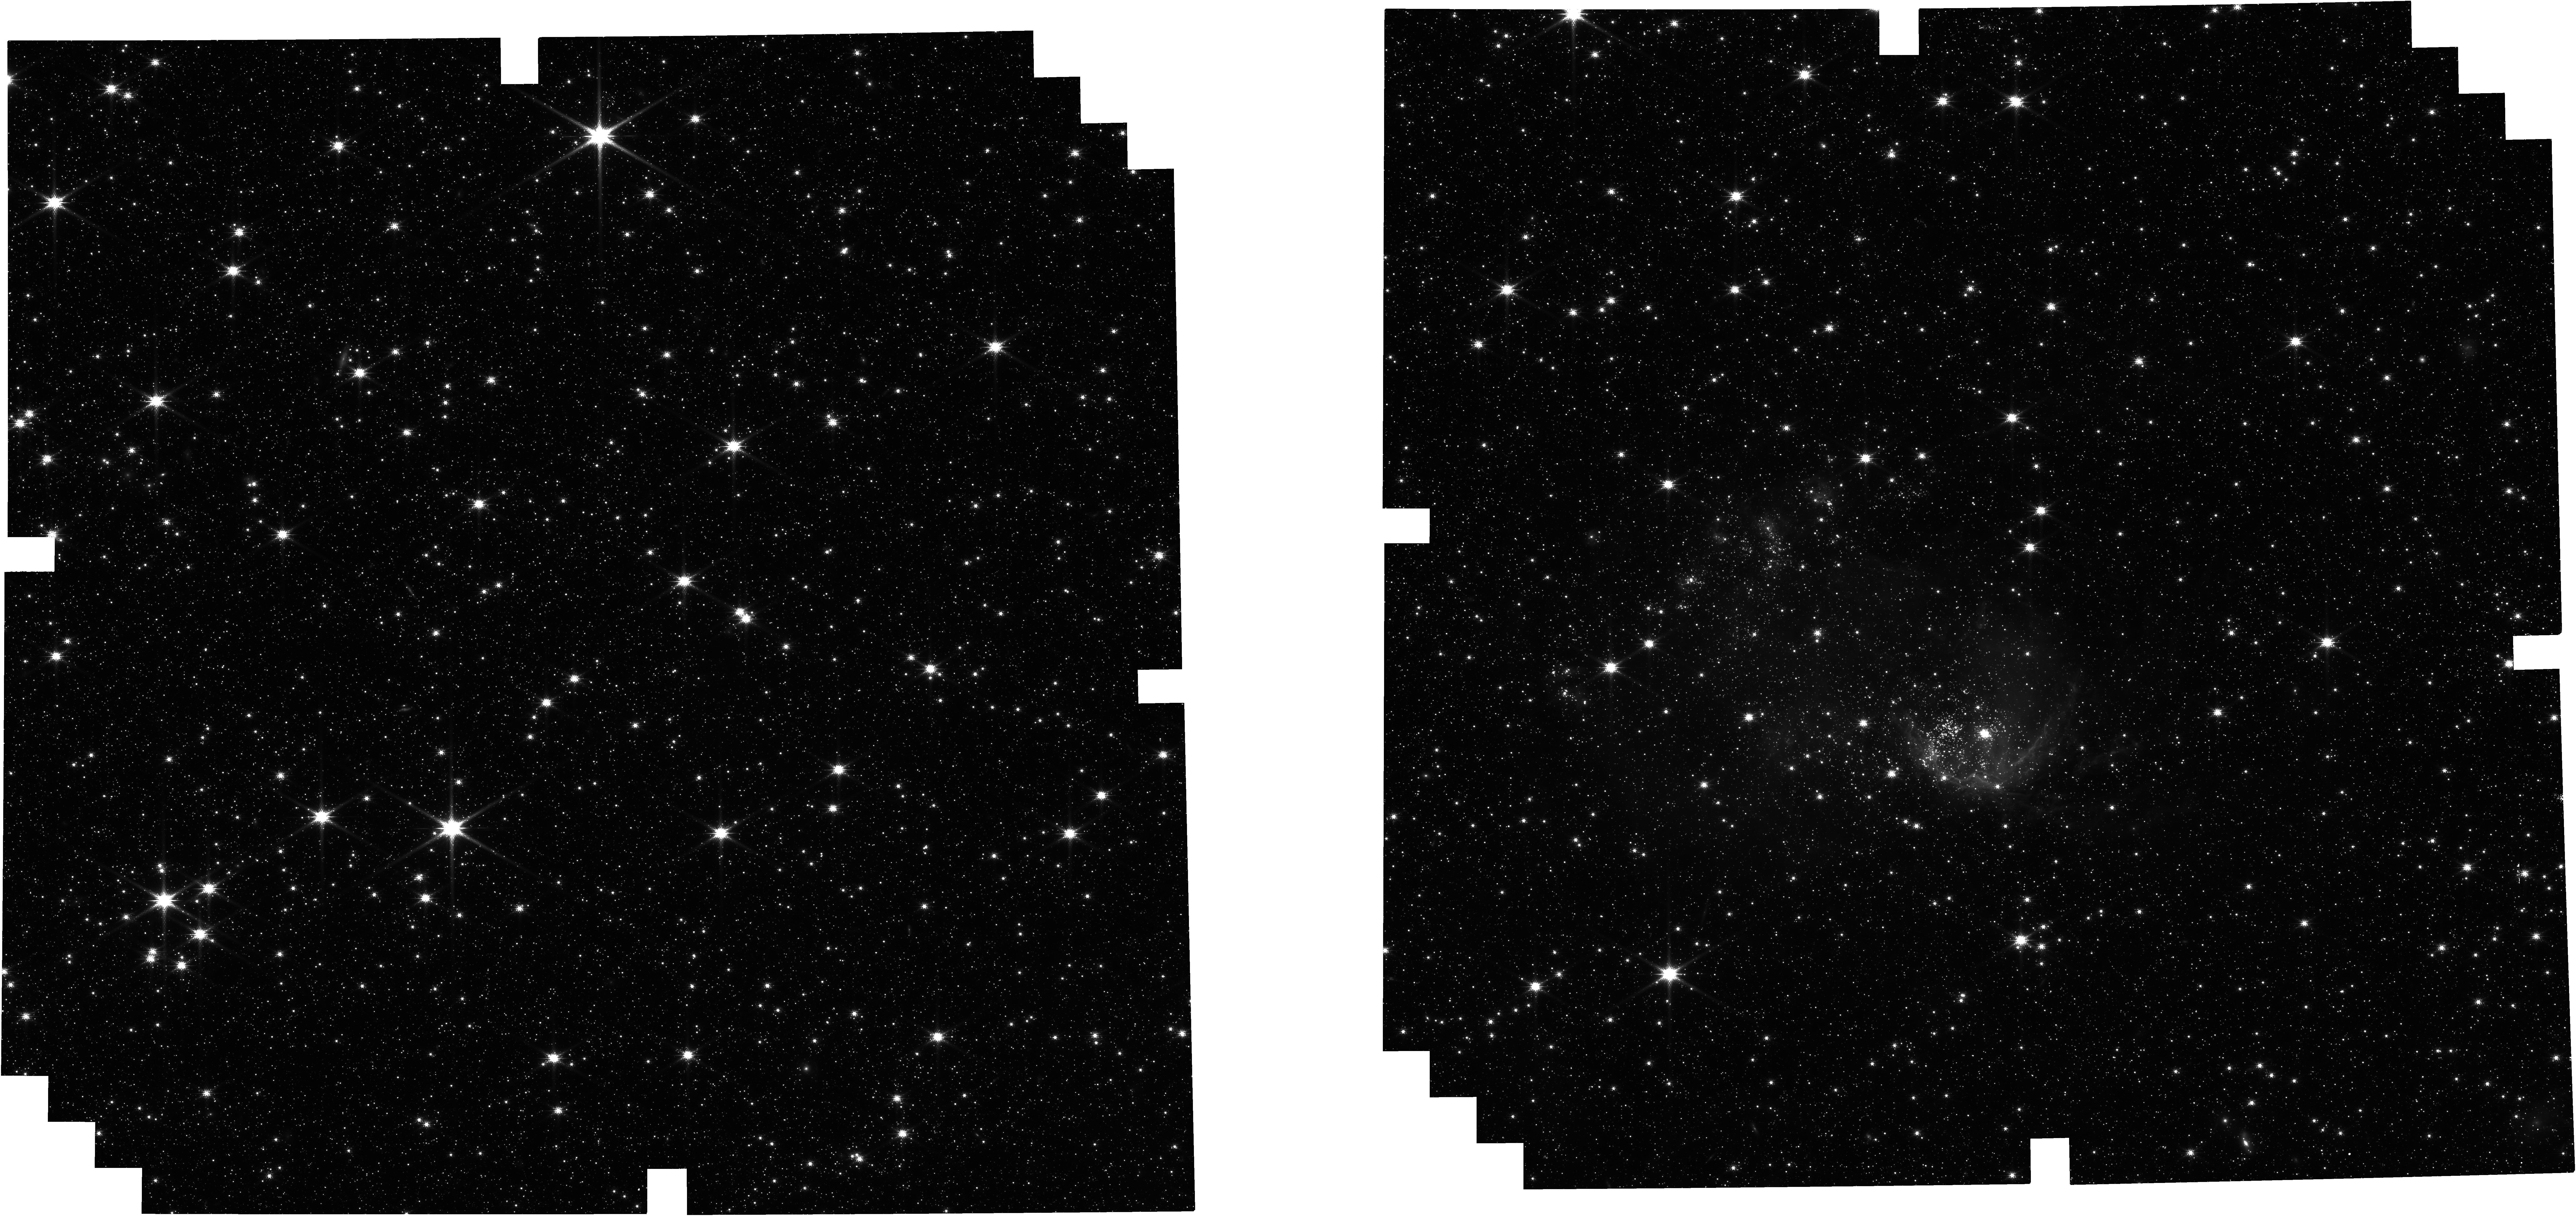
Target: SMC-SW-Bar-3. Instrument: NIRCAM. Filter: F150W. Exposure: 1.9 h. Observation ID: jw05952-o002_t002_nircam_clear-f150w

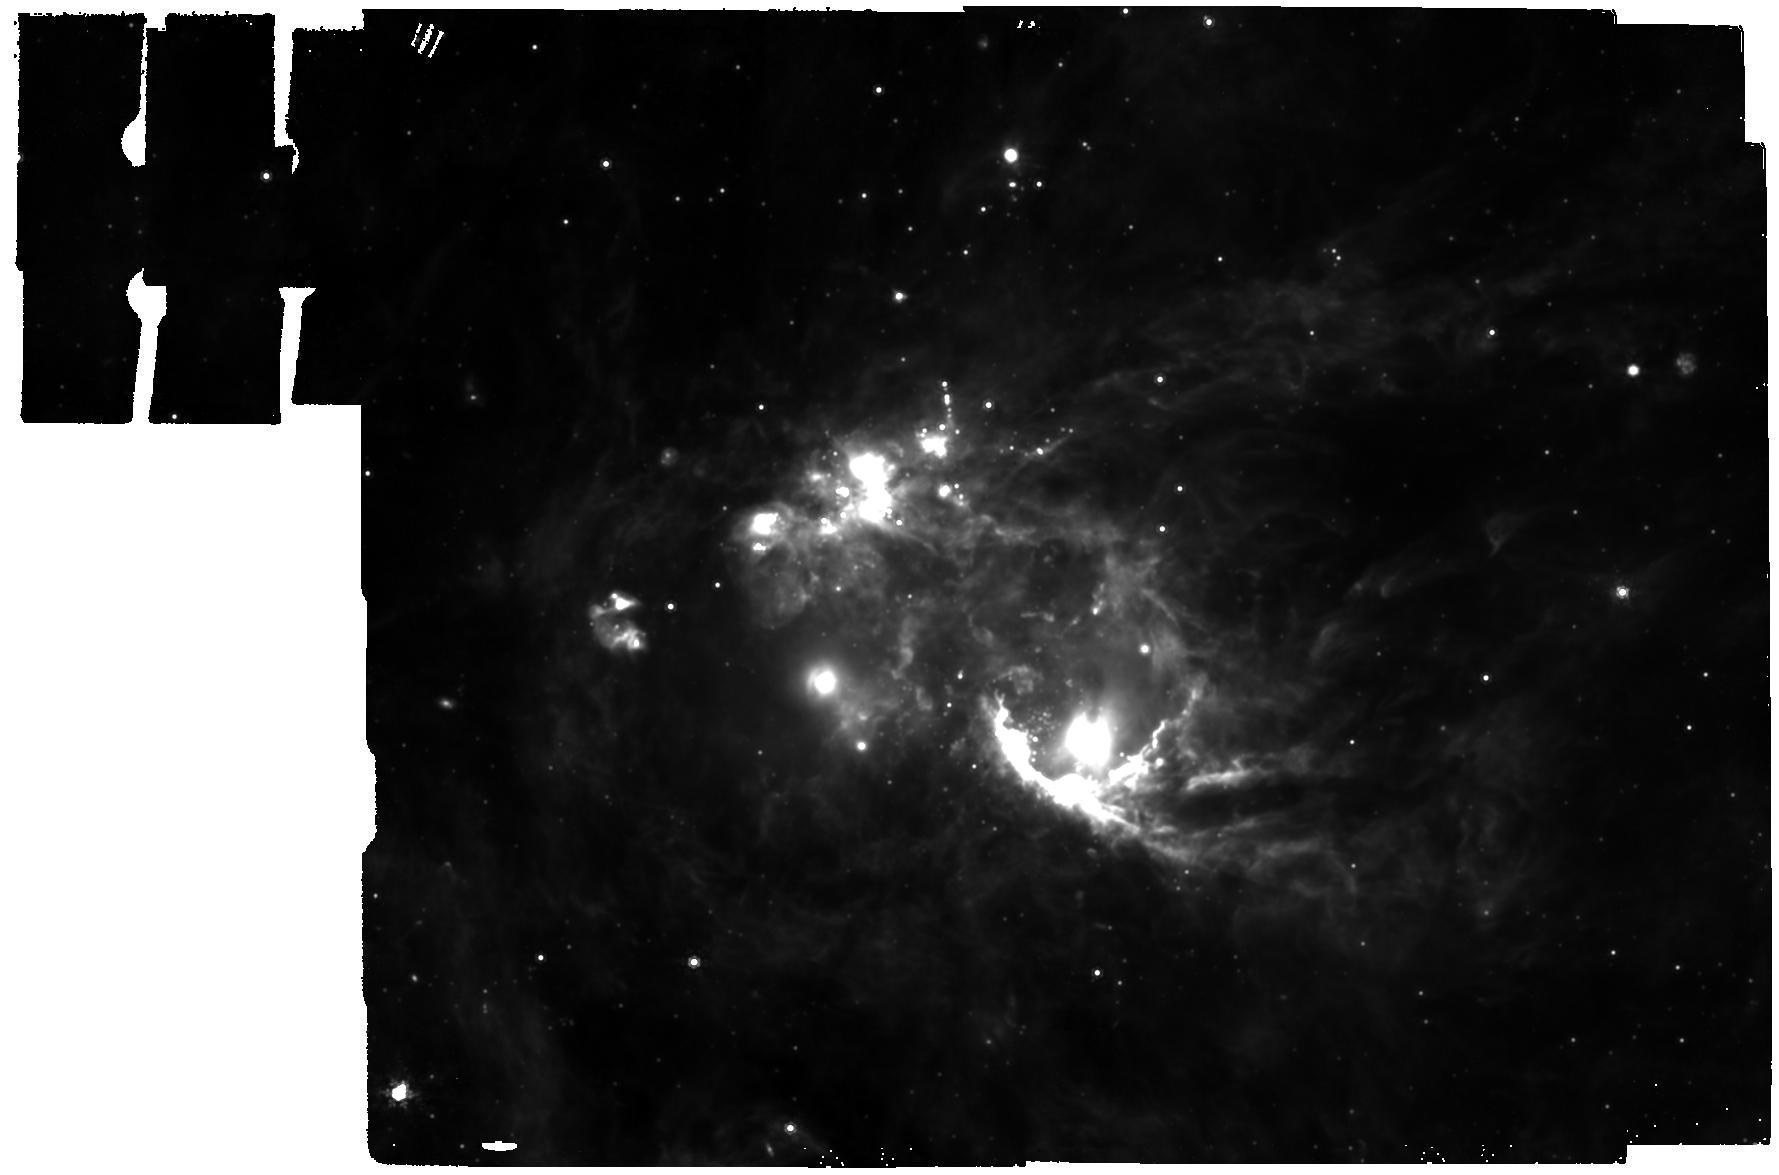
Target: SMC-SW-Bar-3. Instrument: MIRI. Filter: F1000W. Exposure: 1.9 h. Observation ID: jw05952-o003_t002_miri_f1000w

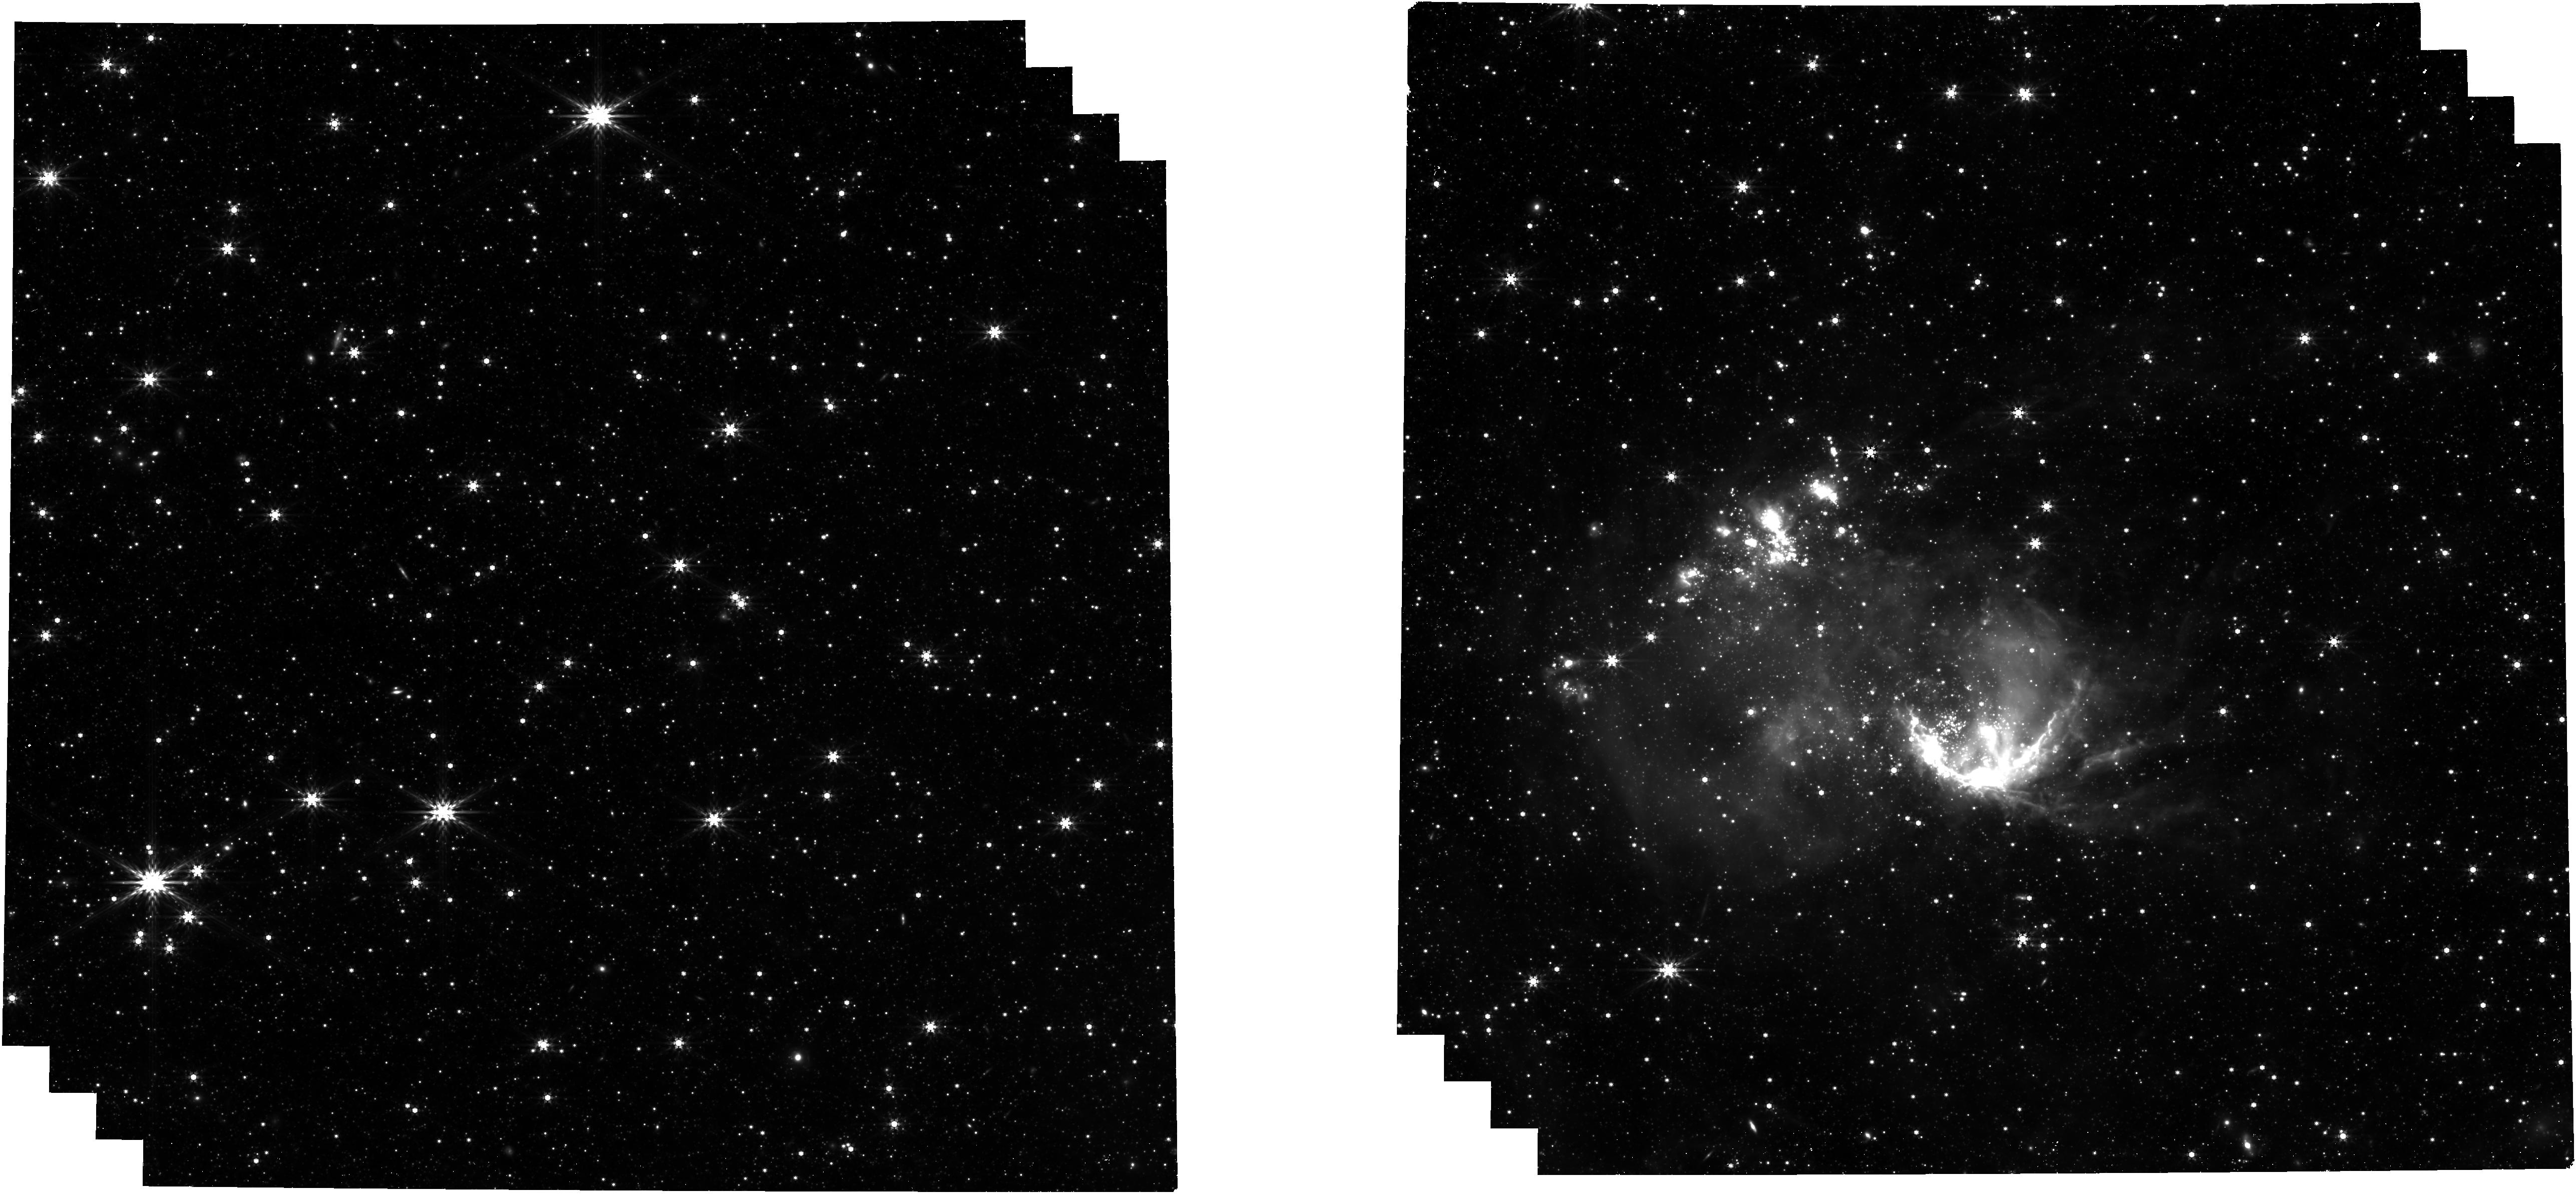
Target: SMC-SW-Bar-3. Instrument: NIRCAM. Filter: F444W. Exposure: 1.9 h. Observation ID: jw05952-o002_t002_nircam_clear-f444w

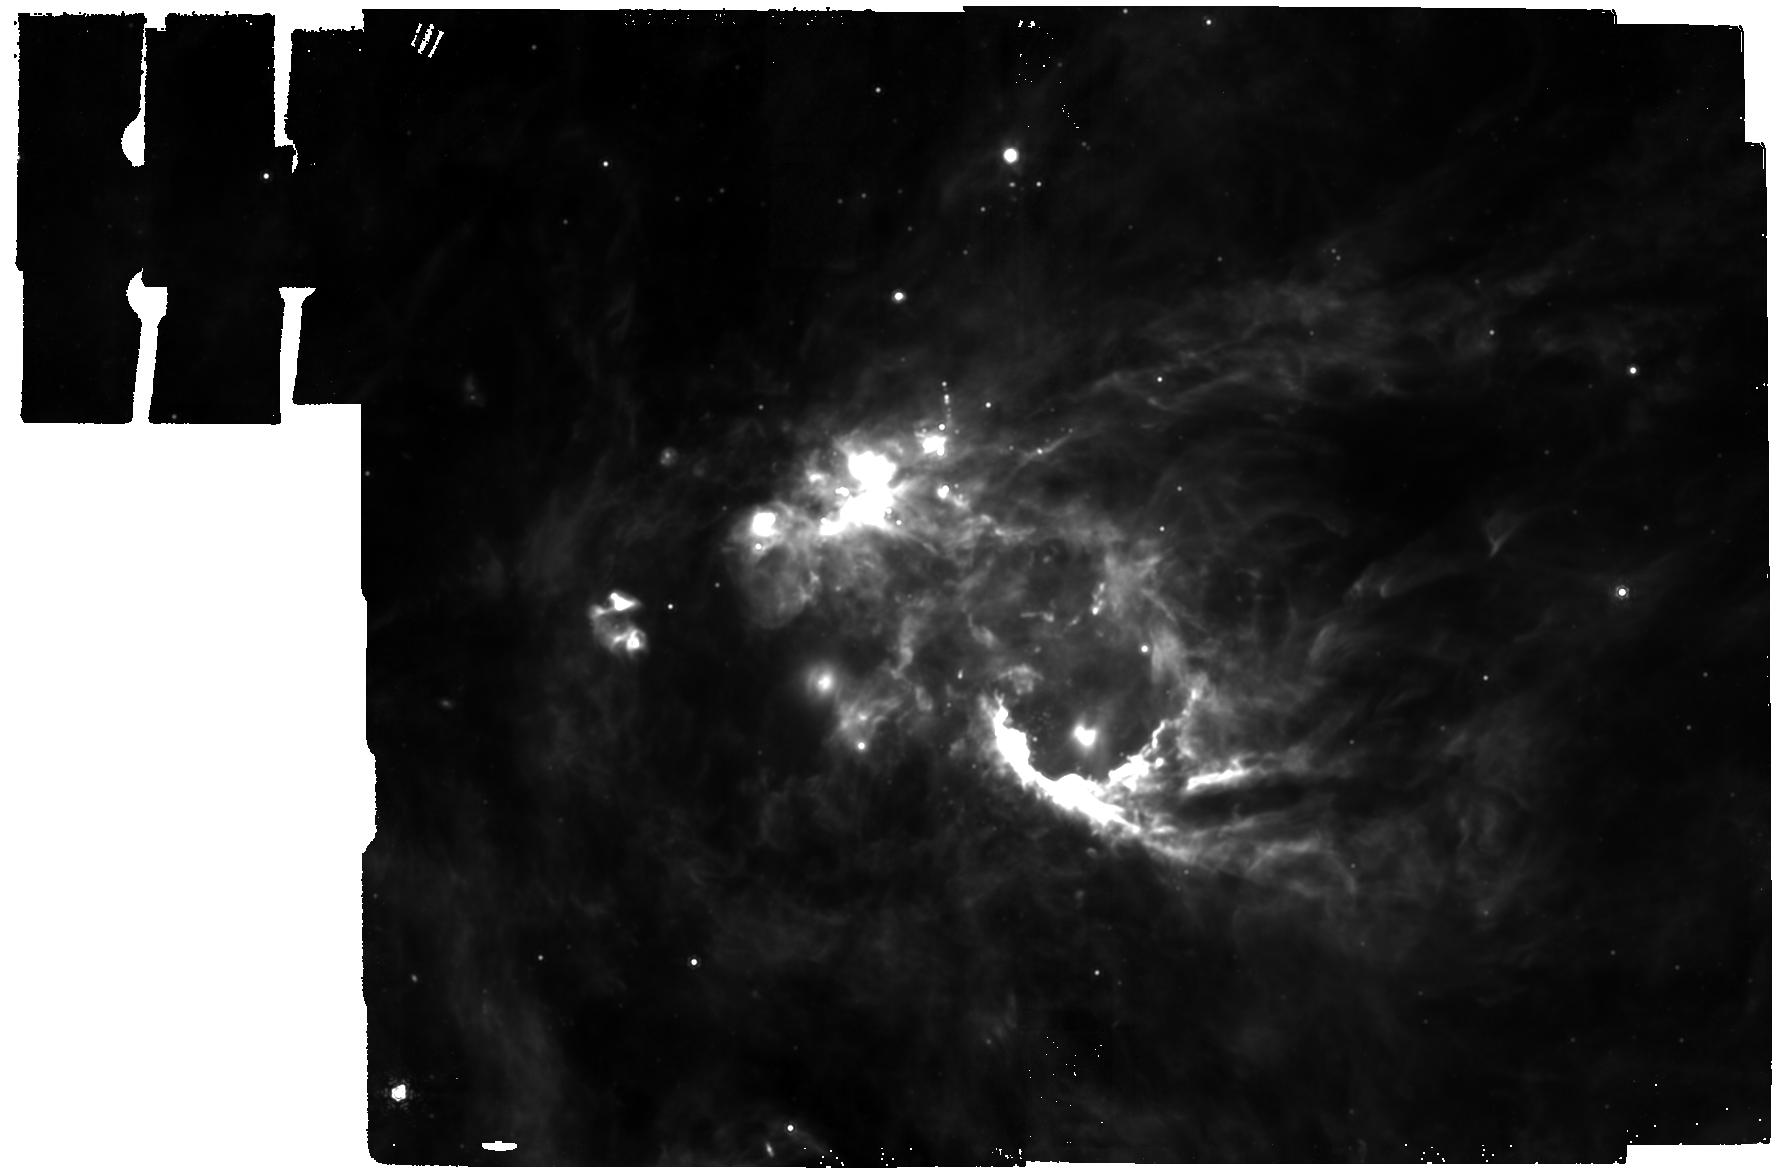
Target: SMC-SW-Bar-3. Instrument: MIRI. Filter: F1130W. Exposure: 1.9 h. Observation ID: jw05952-o003_t002_miri_f1130w

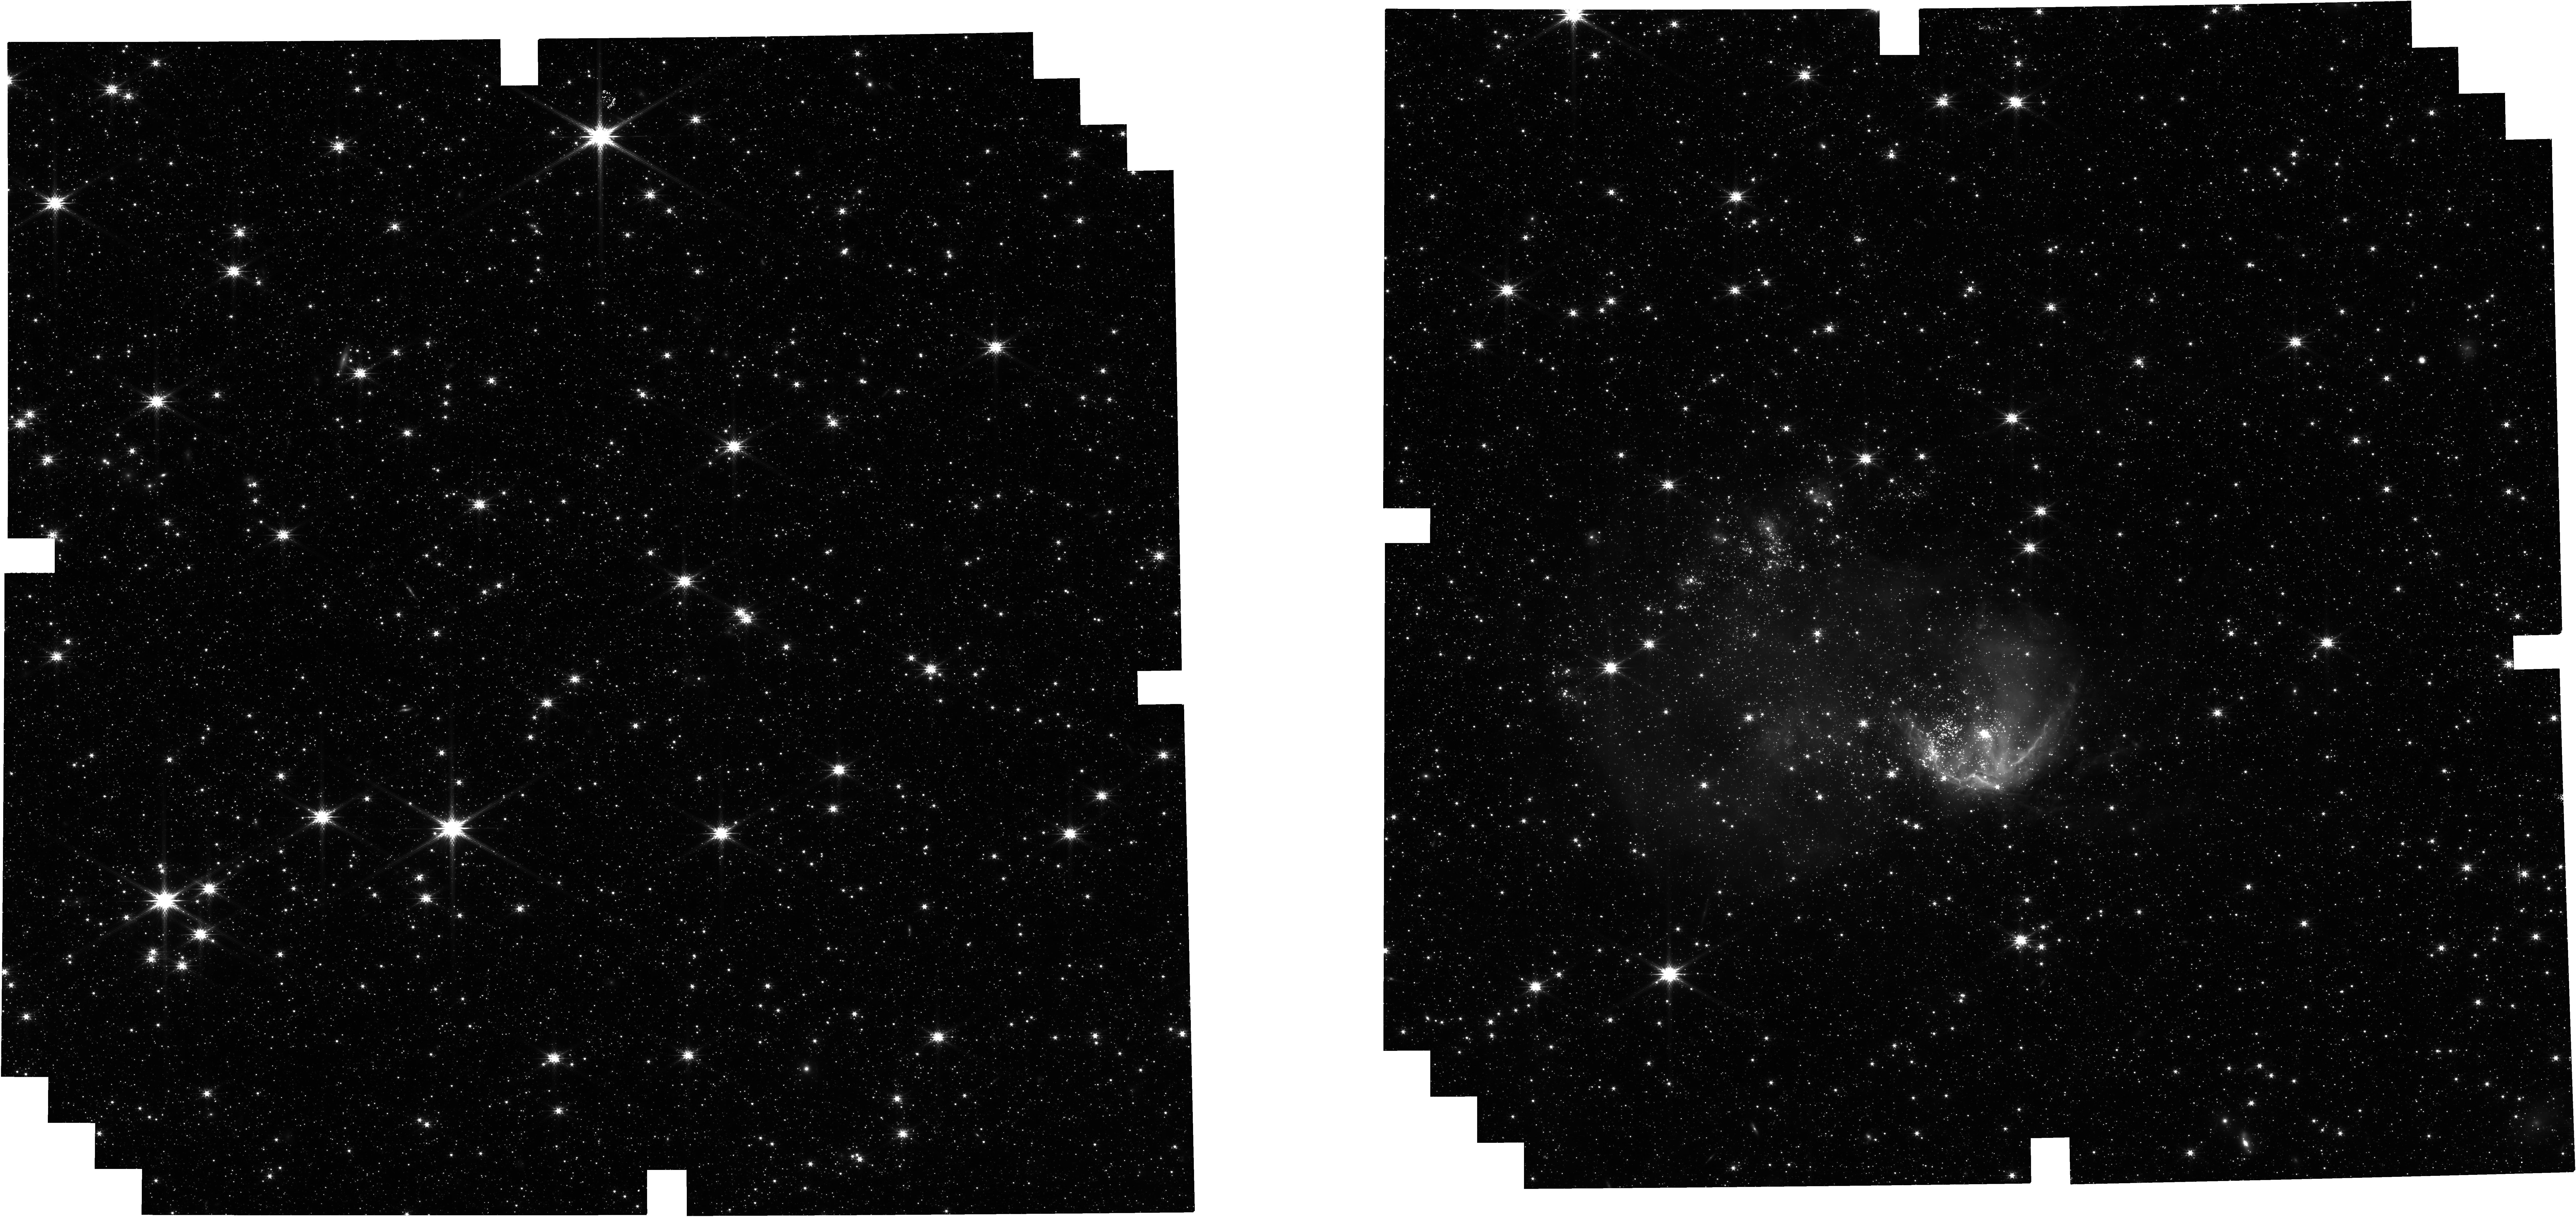
Target: SMC-SW-Bar-3. Instrument: NIRCAM. Filter: F200W. Exposure: 1.9 h. Observation ID: jw05952-o002_t002_nircam_clear-f200w

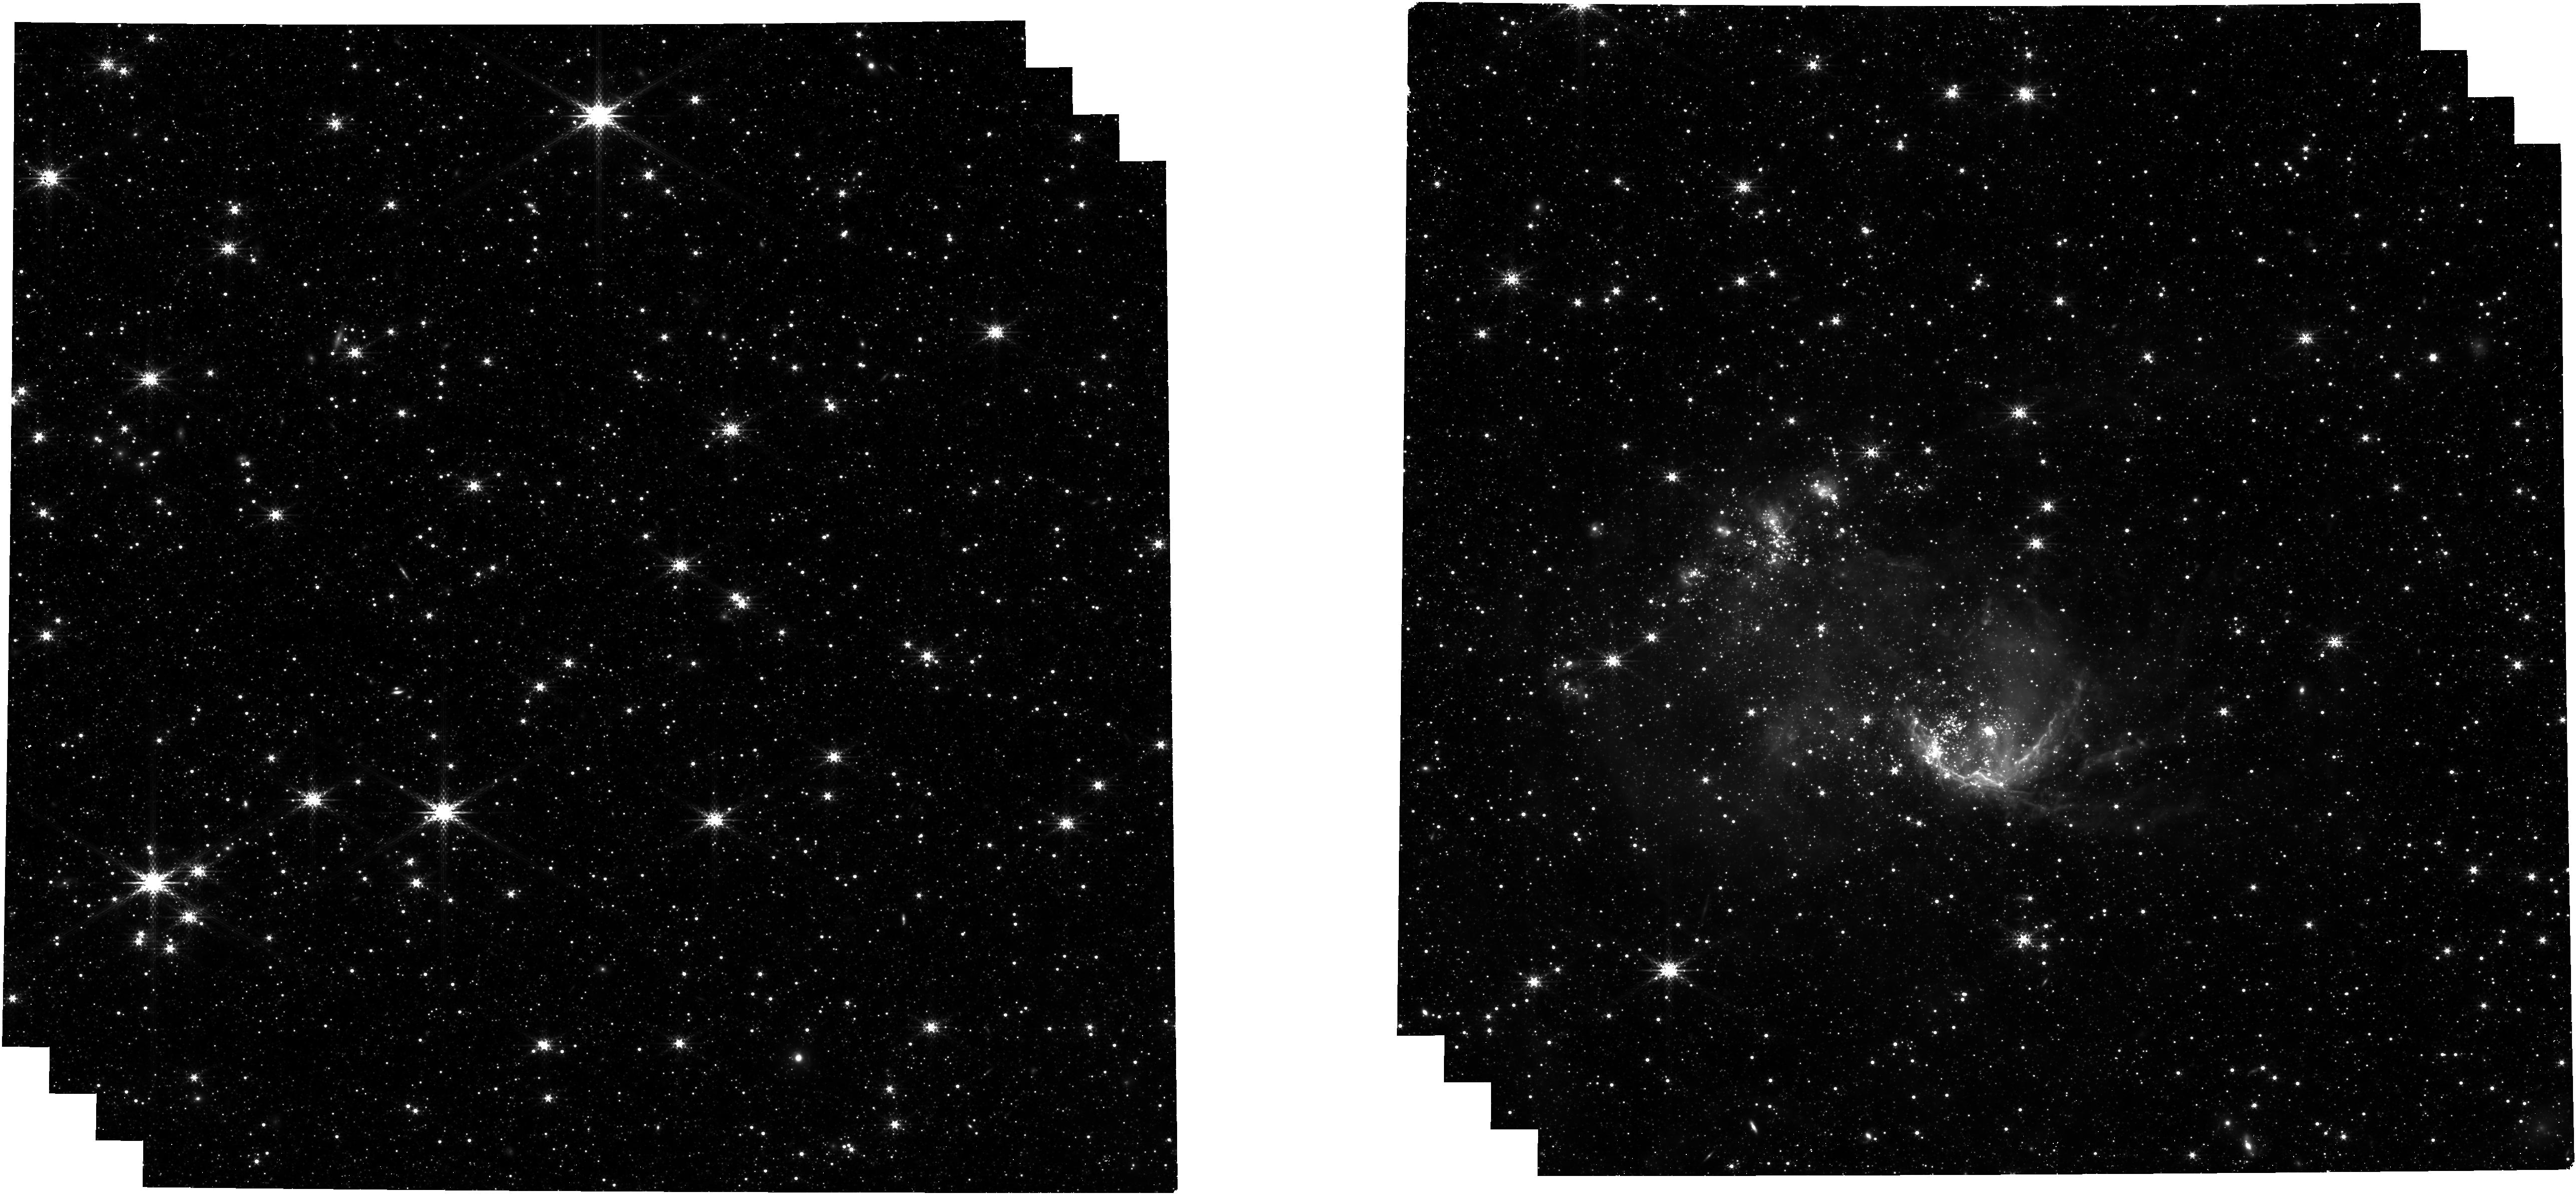
Target: SMC-SW-Bar-3. Instrument: NIRCAM. Filter: F300M. Exposure: 1.9 h. Observation ID: jw05952-o002_t002_nircam_clear-f300m

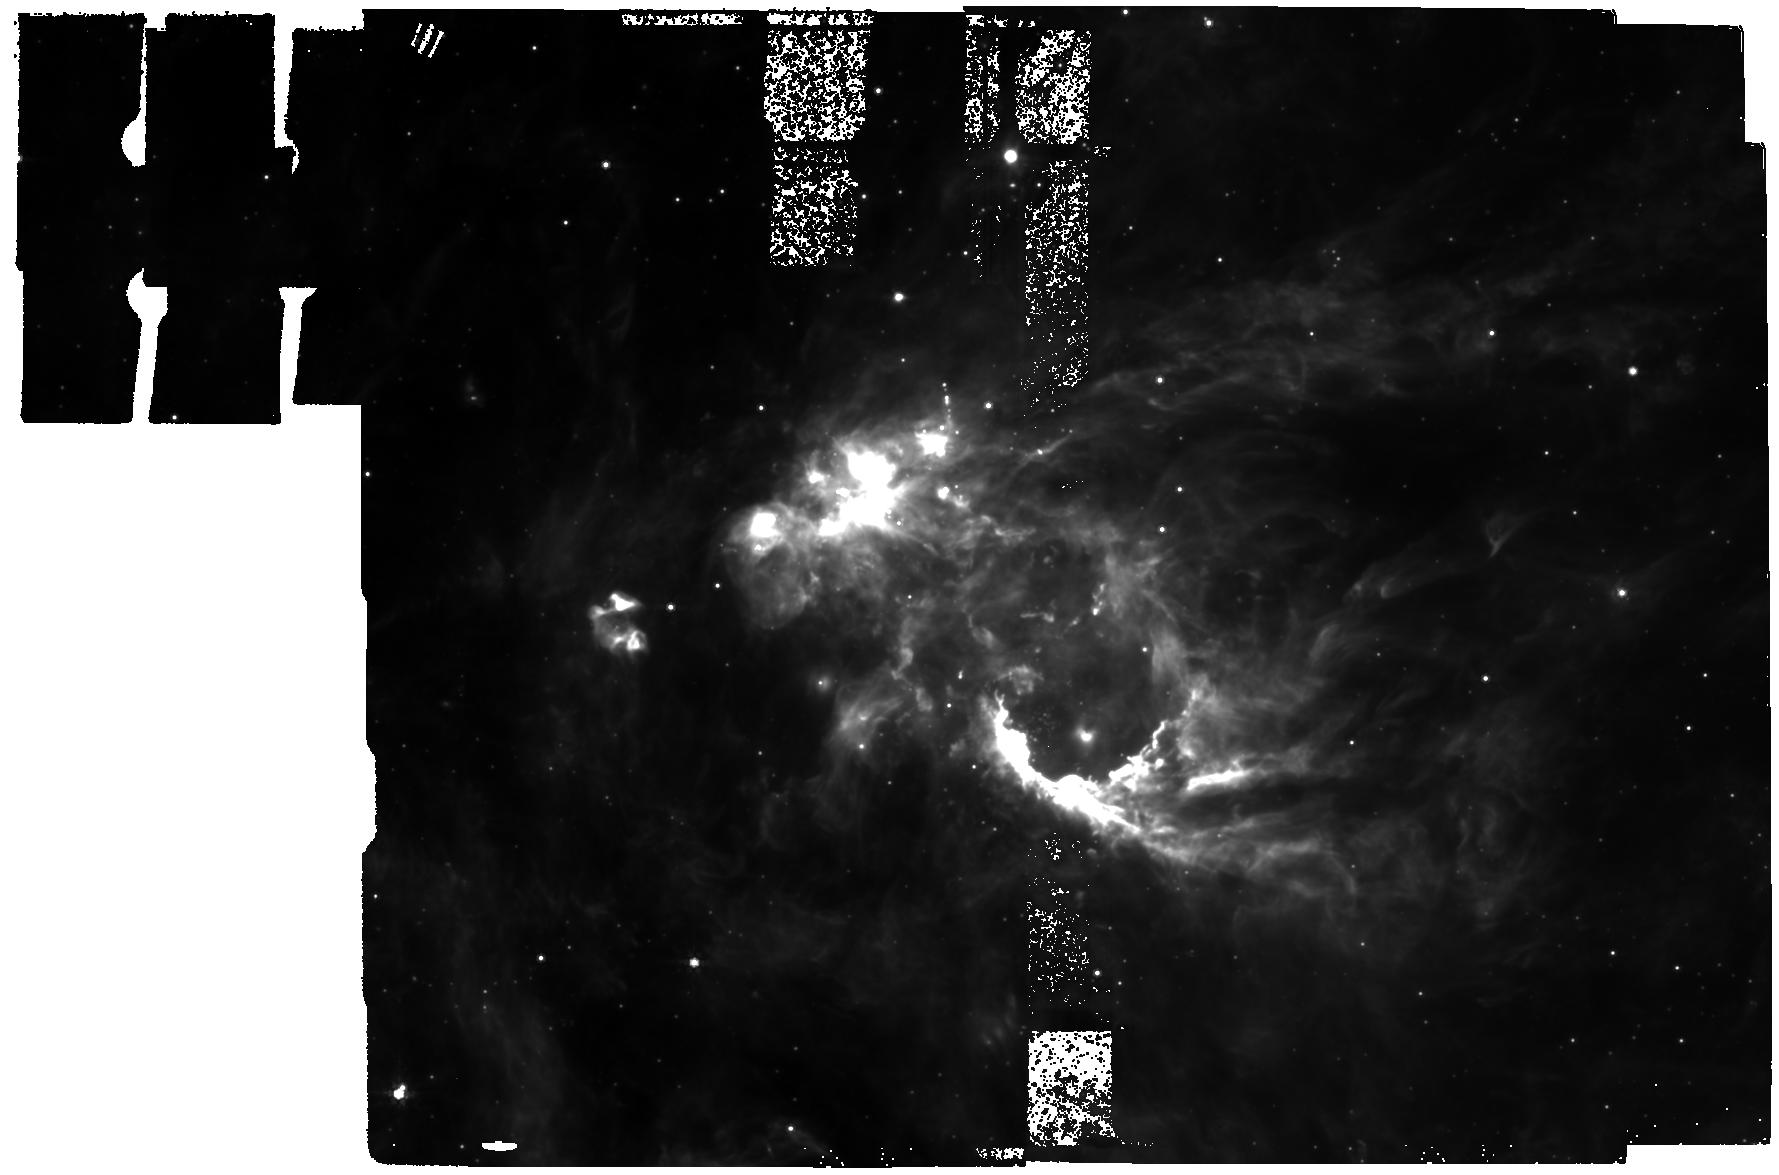
Target: SMC-SW-Bar-3. Instrument: MIRI. Filter: F770W. Exposure: 37 min. Observation ID: jw05952-o003_t002_miri_f770w

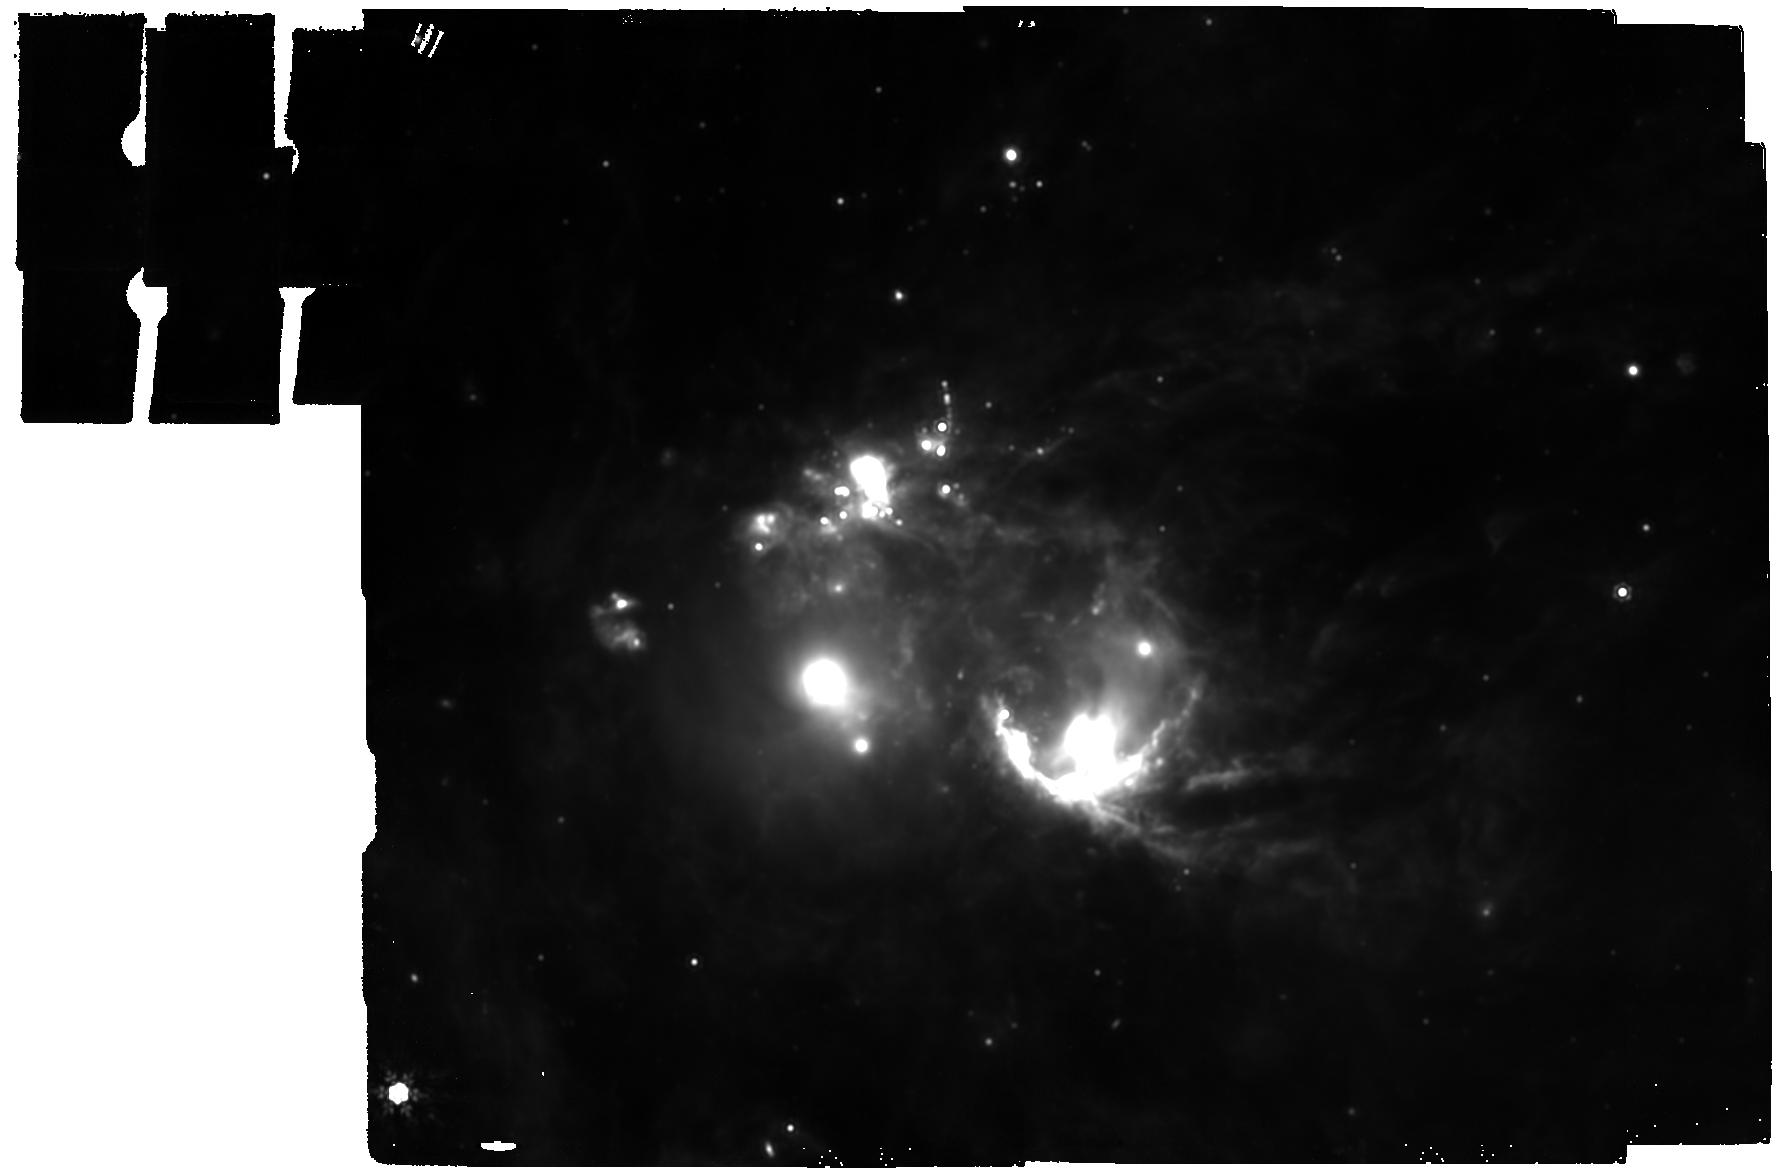
Target: SMC-SW-Bar-3. Instrument: MIRI. Filter: F1500W. Exposure: 2.7 h. Observation ID: jw05952-o003_t002_miri_f1500w

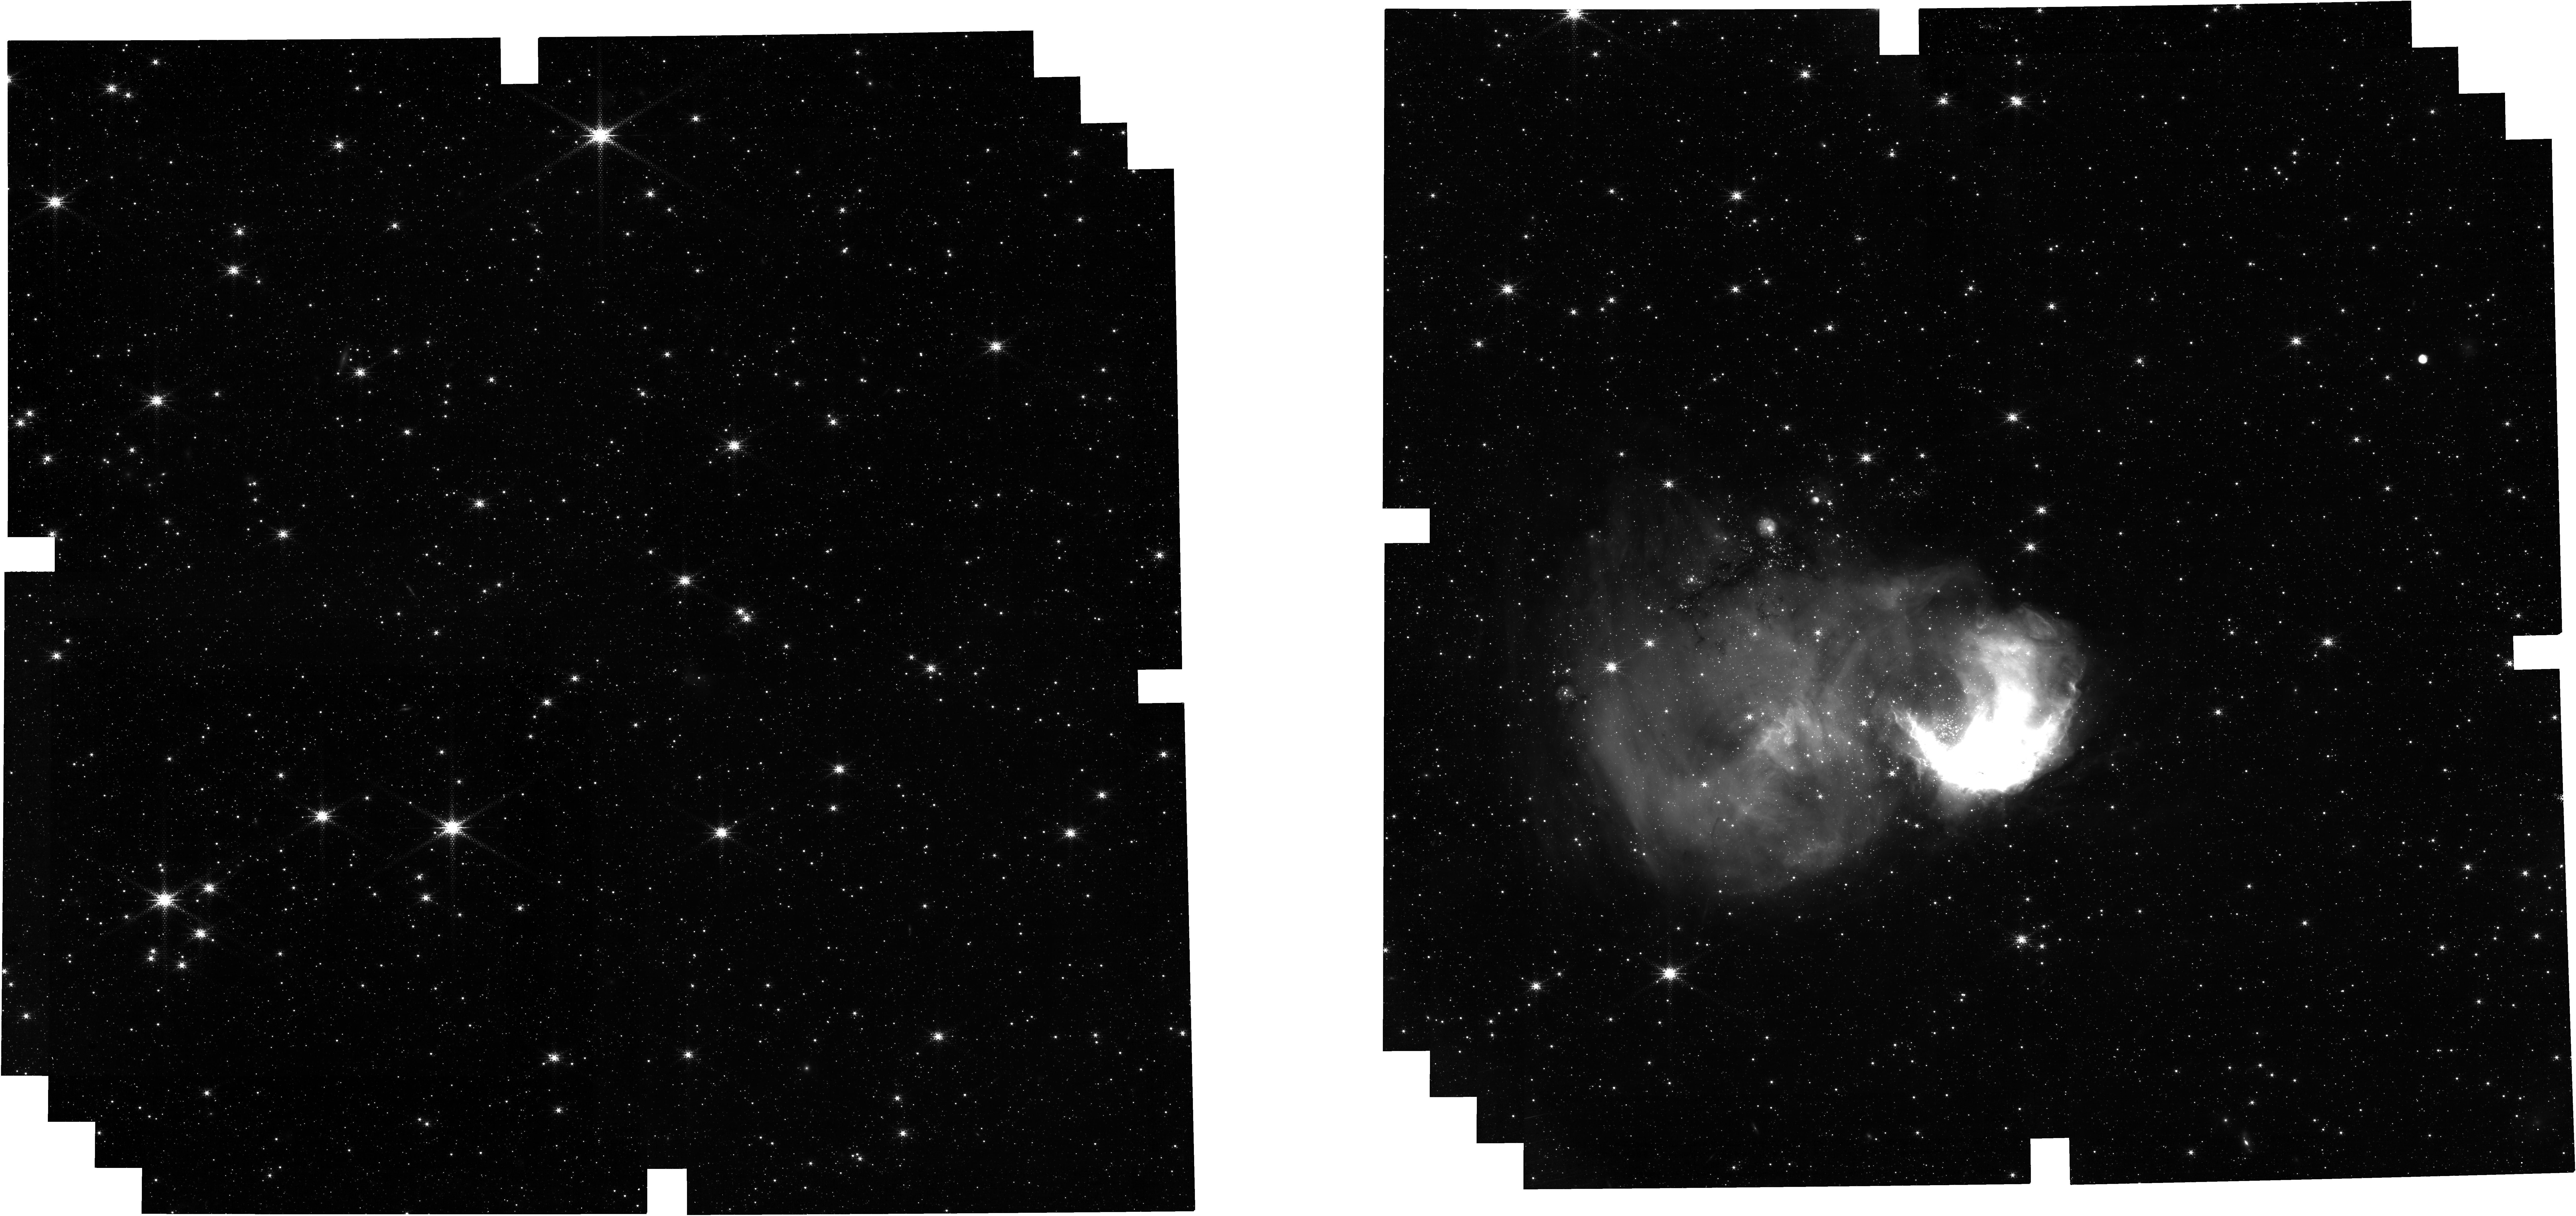
Target: SMC-SW-Bar-3. Instrument: NIRCAM. Filter: F187N. Exposure: 1.9 h. Observation ID: jw05952-o002_t002_nircam_clear-f187n

Zooming-in on the sub-grid physics of PAHs at 20% solar metallicity (PI: Roman-Duval, Julia Christine)

The MIR SED of high metallicity galaxies is dominated by spectral features resulting from the fluorescence of polycyclic aromatic hydrocarbon (PAH) molecules illuminated by FUV photons. In low metallicity systems (<20% solar), Spitzer observations have revealed a deficit in PAH emission, which so far have been explained by either the insufficient carbon content of the ISM of low metallicity galaxies to form PAHs; or by the destruction of PAHs by the hard radiation field percolating through the poorly shielded ISM of these systems. We suggest a third scenario: that the filling factor of PAH clumps decreases at low metallicity owing to the pervasive ionizing radiation field, resulting in diluted, faint emission even at the 2” resolution of Spitzer/IRAC. We propose to test this hypothesis by obtaining NIRCam and MIRI imaging of the 3.3, 7.7, 11.3, and 12.7 micron PAH features in the SMC SW Bar 3 region at the highest spatial resolution achievable in the nearby low metallicity universe (0.03 pc). We will determine the typical length-scales of PAH clumps in a quiescent star-forming environment. By comparing the observations to similar JWST images of the NGC 346 young massive star cluster (also in the SMC), we will investigate the influence of the radiation field on the spatial distribution of PAHs and their properties (size, ionization), traced by the relative strengths of the different features. The results of this investigation will inform the mechanisms responsible for the formation and destruction of PAHs. Since PAHs dominate the heating of gas in galaxies, this program will provide some important clues at a fundamental driver of galaxy evolution.